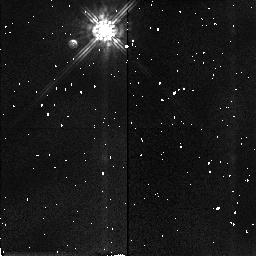
Target: P035-R. Instrument: NICMOS/NIC2. Filter: F160W. Exposure: 3 min. Observation ID: n41k12030

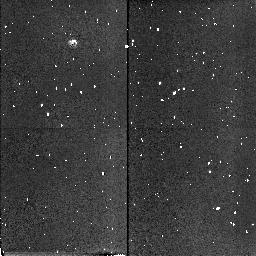
Target: FHDF-BLANK-1. Instrument: NICMOS/NIC2. Filter: F160W. Exposure: 3 min. Observation ID: n41k01020

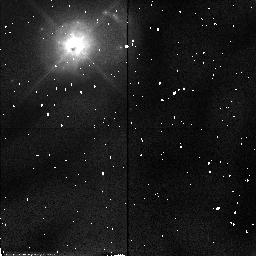
Target: MRK231. Instrument: NICMOS/NIC2. Filter: F110W. Exposure: 6 min. Observation ID: n41k24030

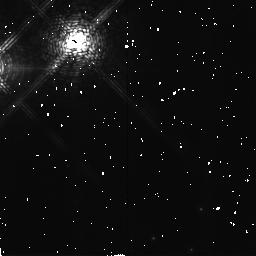
Target: G208-44. Instrument: NICMOS/NIC2. Filter: F171M. Exposure: 19 min. Observation ID: n41k23020

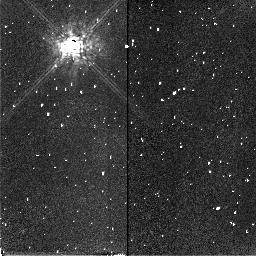
Target: P035-R. Instrument: NICMOS/NIC2. Filter: F165M. Exposure: 6 min. Observation ID: n41k02010

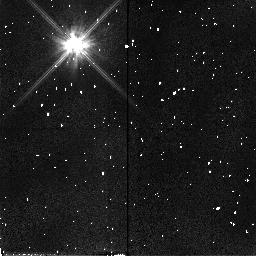
Target: P035-R. Instrument: NICMOS/NIC2. Filter: F110W. Exposure: 6 min. Observation ID: n41k22040

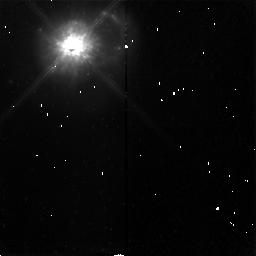
Target: MRK231. Instrument: NICMOS/NIC2. Filter: F160W. Exposure: 13 min. Observation ID: n41k24010

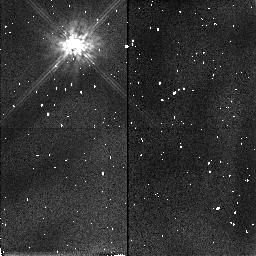
Target: P035-R. Instrument: NICMOS/NIC2. Filter: F160W. Exposure: 3 min. Observation ID: n41k22030

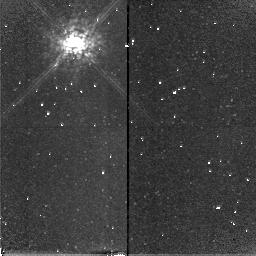
Target: P035-R. Instrument: NICMOS/NIC2. Filter: F165M. Exposure: 6 min. Observation ID: n41k22010

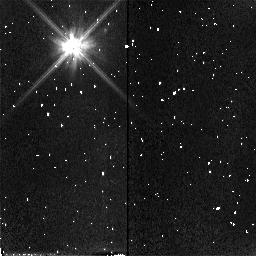
Target: P035-R. Instrument: NICMOS/NIC2. Filter: F110W. Exposure: 6 min. Observation ID: n41k12040

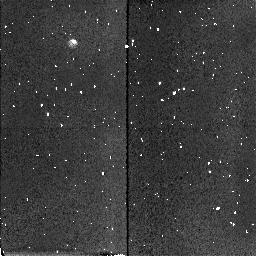
Target: FHDF-BLANK-1. Instrument: NICMOS/NIC2. Filter: F160W. Exposure: 2 min. Observation ID: n41k11020

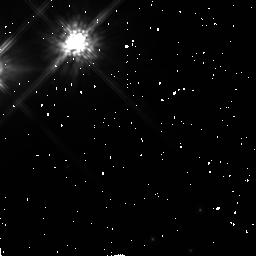
Target: G208-44. Instrument: NICMOS/NIC2. Filter: F160W. Exposure: 19 min. Observation ID: n41k23010

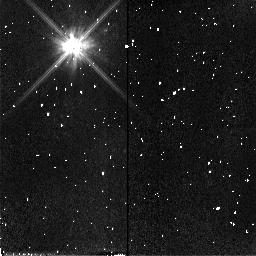
Target: P035-R. Instrument: NICMOS/NIC2. Filter: F110W. Exposure: 6 min. Observation ID: n41k02040

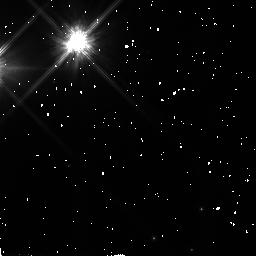
Target: G208-44. Instrument: NICMOS/NIC2. Filter: F110W. Exposure: 19 min. Observation ID: n41k23040

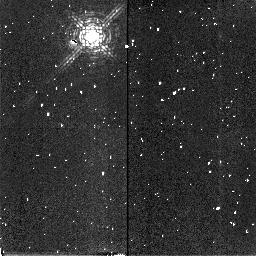
Target: P035-R. Instrument: NICMOS/NIC2. Filter: F171M. Exposure: 6 min. Observation ID: n41k22020

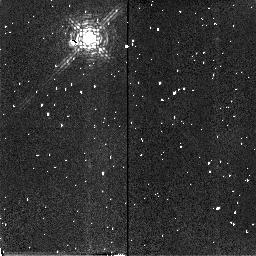
Target: P035-R. Instrument: NICMOS/NIC2. Filter: F171M. Exposure: 6 min. Observation ID: n41k12020

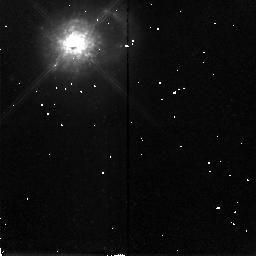
Target: MRK231. Instrument: NICMOS/NIC2. Filter: F165M. Exposure: 13 min. Observation ID: n41k24020

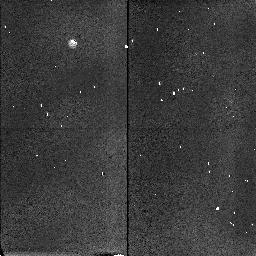
Target: FHDF-BLANK-1. Instrument: NICMOS/NIC2. Filter: F160W. Exposure: 2 min. Observation ID: n41k21020

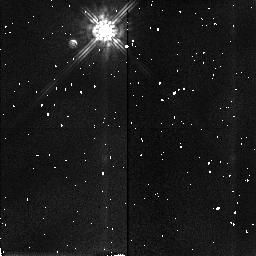
Target: P035-R. Instrument: NICMOS/NIC2. Filter: F160W. Exposure: 3 min. Observation ID: n41k02030

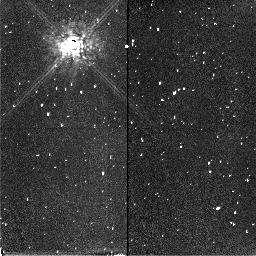
Target: P035-R. Instrument: NICMOS/NIC2. Filter: F165M. Exposure: 6 min. Observation ID: n41k12010

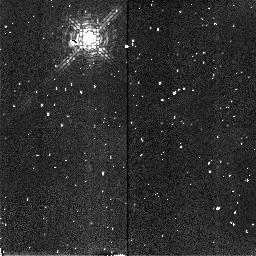
Target: P035-R. Instrument: NICMOS/NIC2. Filter: F171M. Exposure: 6 min. Observation ID: n41k02020

NICMOS Target Acquisition Test (PI: Schneider, Glenn)

This test will verify the ability of NICMOS and NSSC-1 Flight S/W to perform Mode-2 (onboard autonomous) target acquisitions in support of coronographic imaging. The efficacy of Target Location, Image Centrartion and Coordinate Transformation (field distortion an SI-to-FGS) on-board software will be evaluated. Flight S/W data table updates derived from the pre and post target qcquisition images and FGS data may follow the execution of this test as noted in SMO-2021/2.13.9. This test is designed confirm the ability of the Mode-2 acquisition process of positioning the brighest well-exposed point target in a 128x128 pixel acquisition region within 1/4 pixel (18.5mas) of the center of the coronographic hole as described in SMOV requirement F.2.5.4.2.1. This requirement is derived from CEI specification 3.2.1.1.1. In addition we will explore the operating characteristics of the target acquisition process in the regime of a low S/N (underexposed) targets and saturated targets. . In addition to a point target, a close (< 1") double star will well known flux ratios and component geometries, and a bright point-like target in a complex (diffuse) extended field will be oberved.